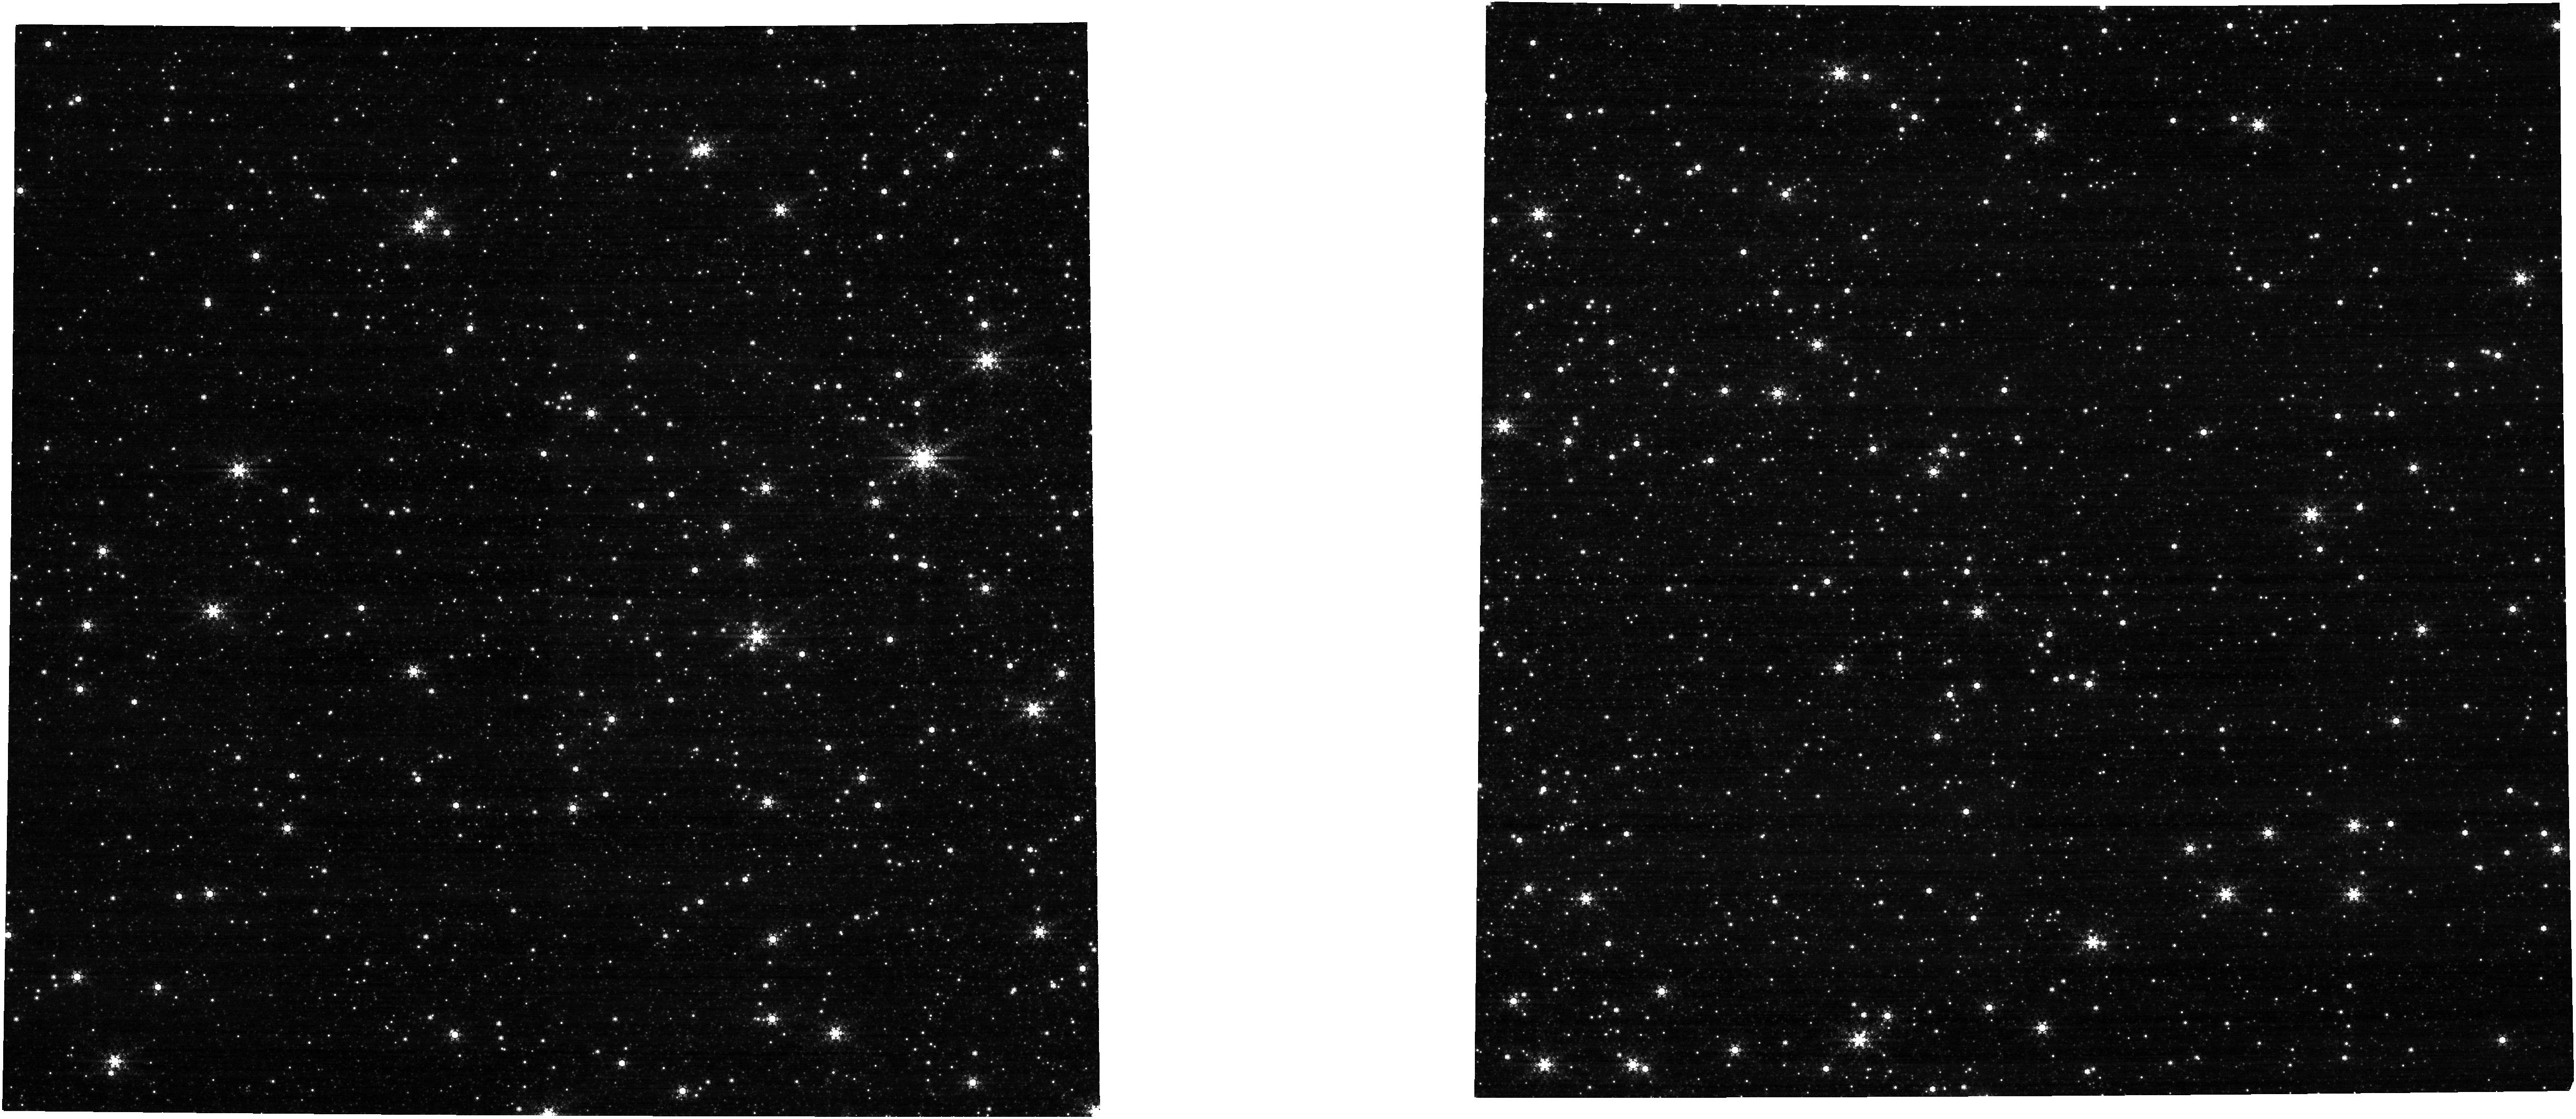
Target: NGC-5139. Instrument: NIRCAM. Filter: F444W+F470N. Exposure: 4 min. Observation ID: jw01478-o015_t003_nircam_f444w-f470n

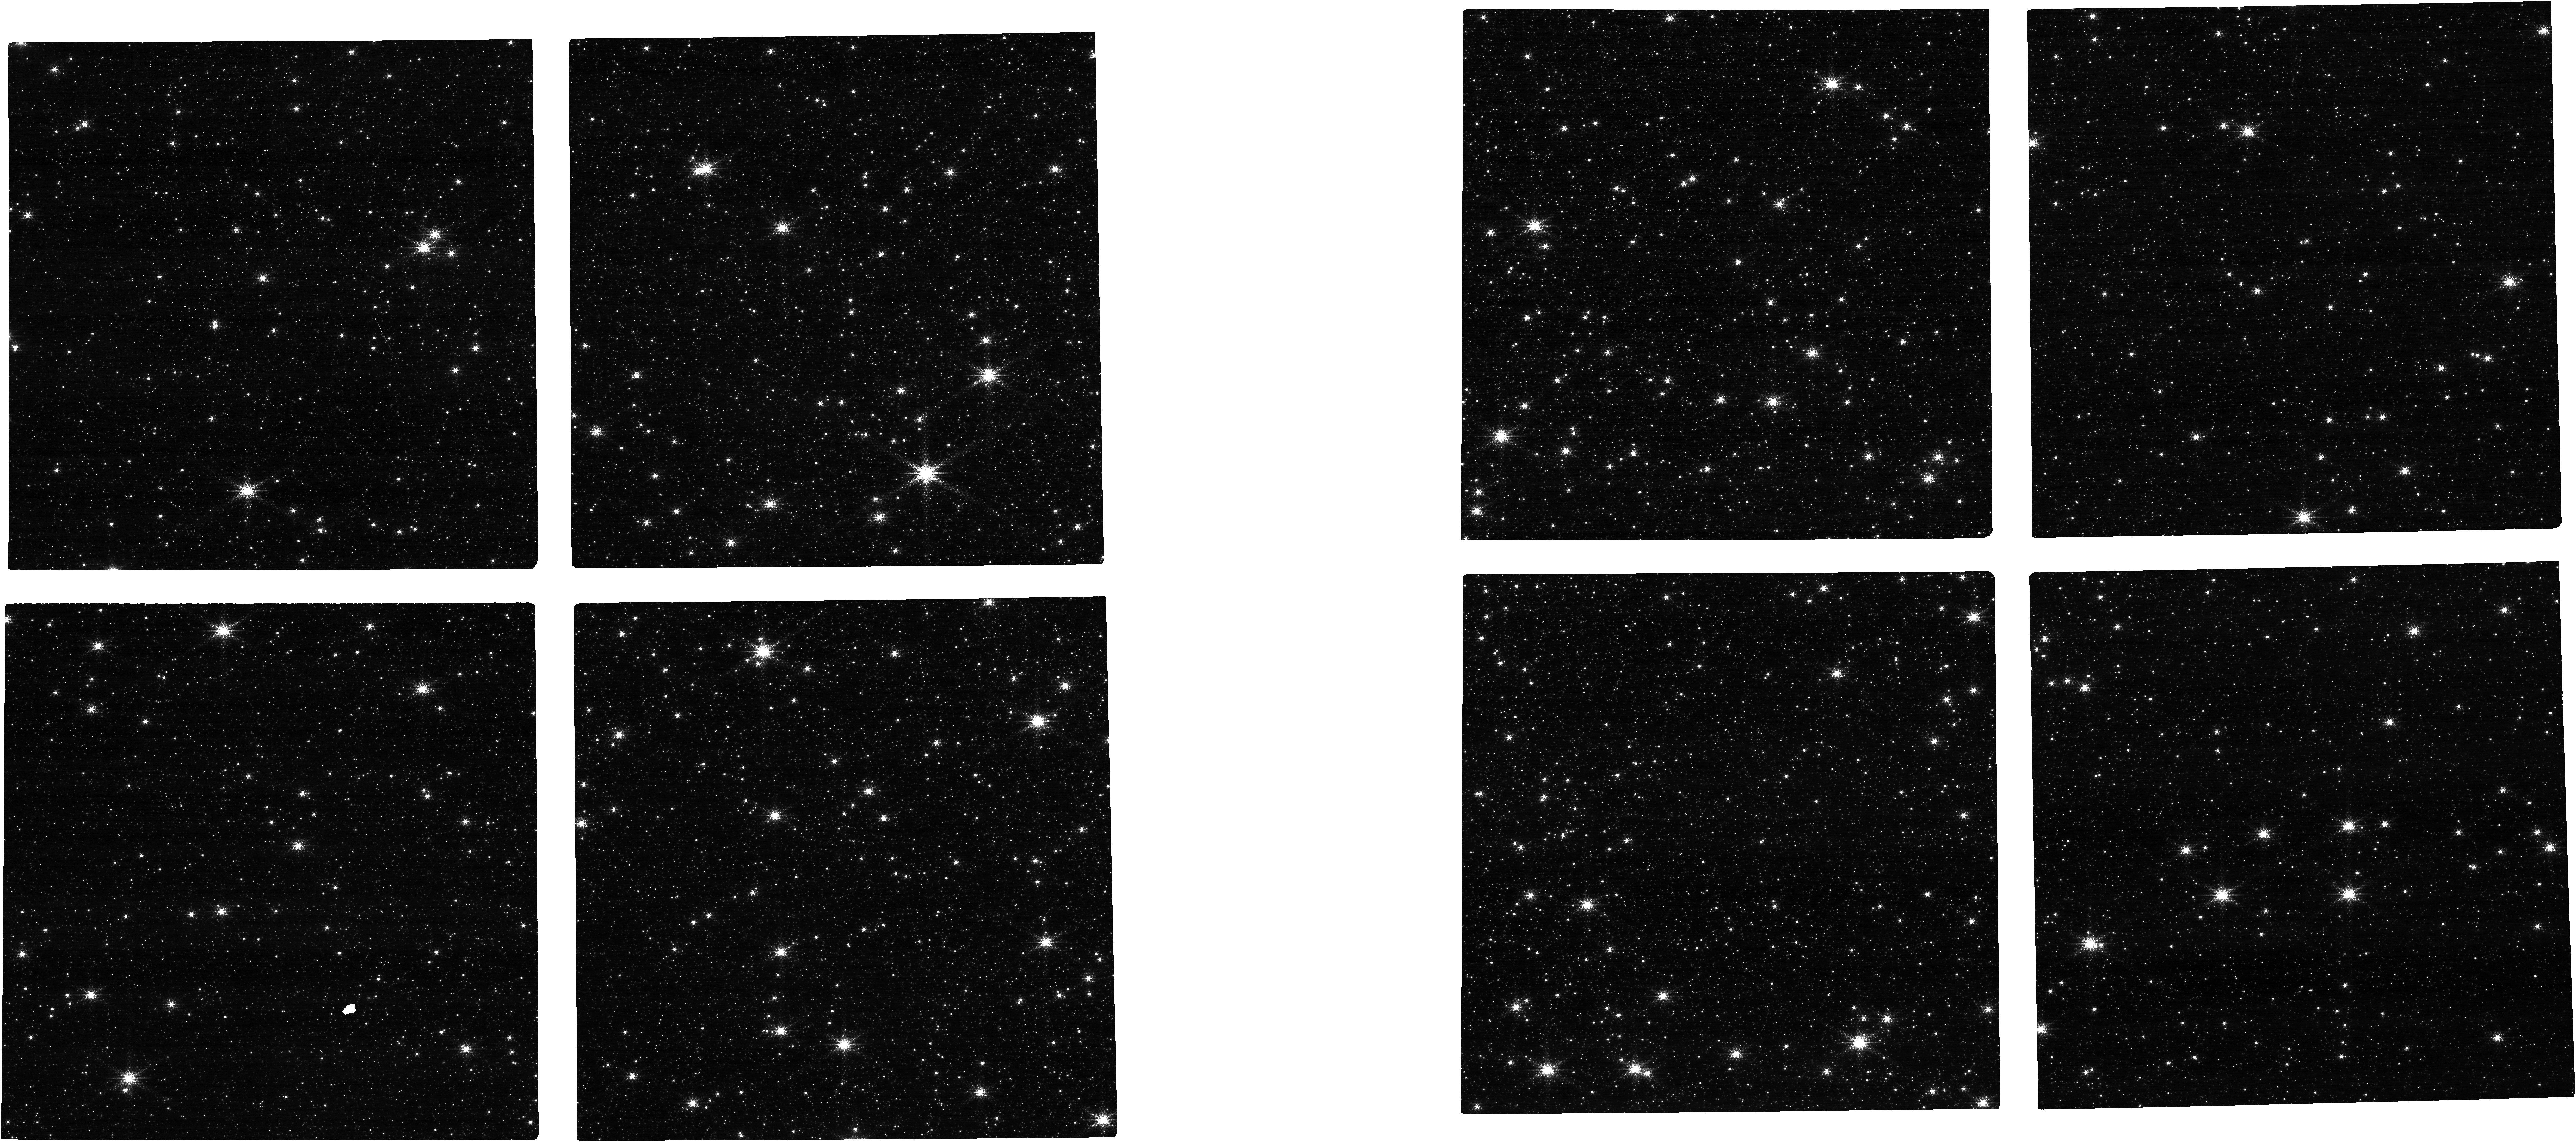
Target: NGC-5139. Instrument: NIRCAM. Filter: F212N. Exposure: 4 min. Observation ID: jw01478-o015_t003_nircam_clear-f212n

NIRCam Persistence Characterization (PI: Boyer, Martha L.)

This program characterizes the NIRCam persistence (latent images) and checks for changes since the commissioning persistence check. The plan is to observe a rich stellar field, e. g. Omega Cen or 47 Tuc, with a long enough exposure time to probe a wide range of over-saturation levels, followed by a series of darks and a final short dithered sequence in a narrow-band filter to recover the source photometry. The illumination exposure is preceded by a series of dark integrations providing a baseline measure of the dark and noise floor and verify that no persistence from previous observations has been imprinted on the detector. The length of this preliminary dark can be shortened if scheduling can guarantee that the detector has not been exposed in the previous ~10,000s. The dark has to be taken “on site”, i.e. after the target has been acquired. This is needed to prevent spurious exposure to bright sources during the telescope slew and target acquisition maneuver. This calibration program is provisional and may change in response to system developments and the final science program.